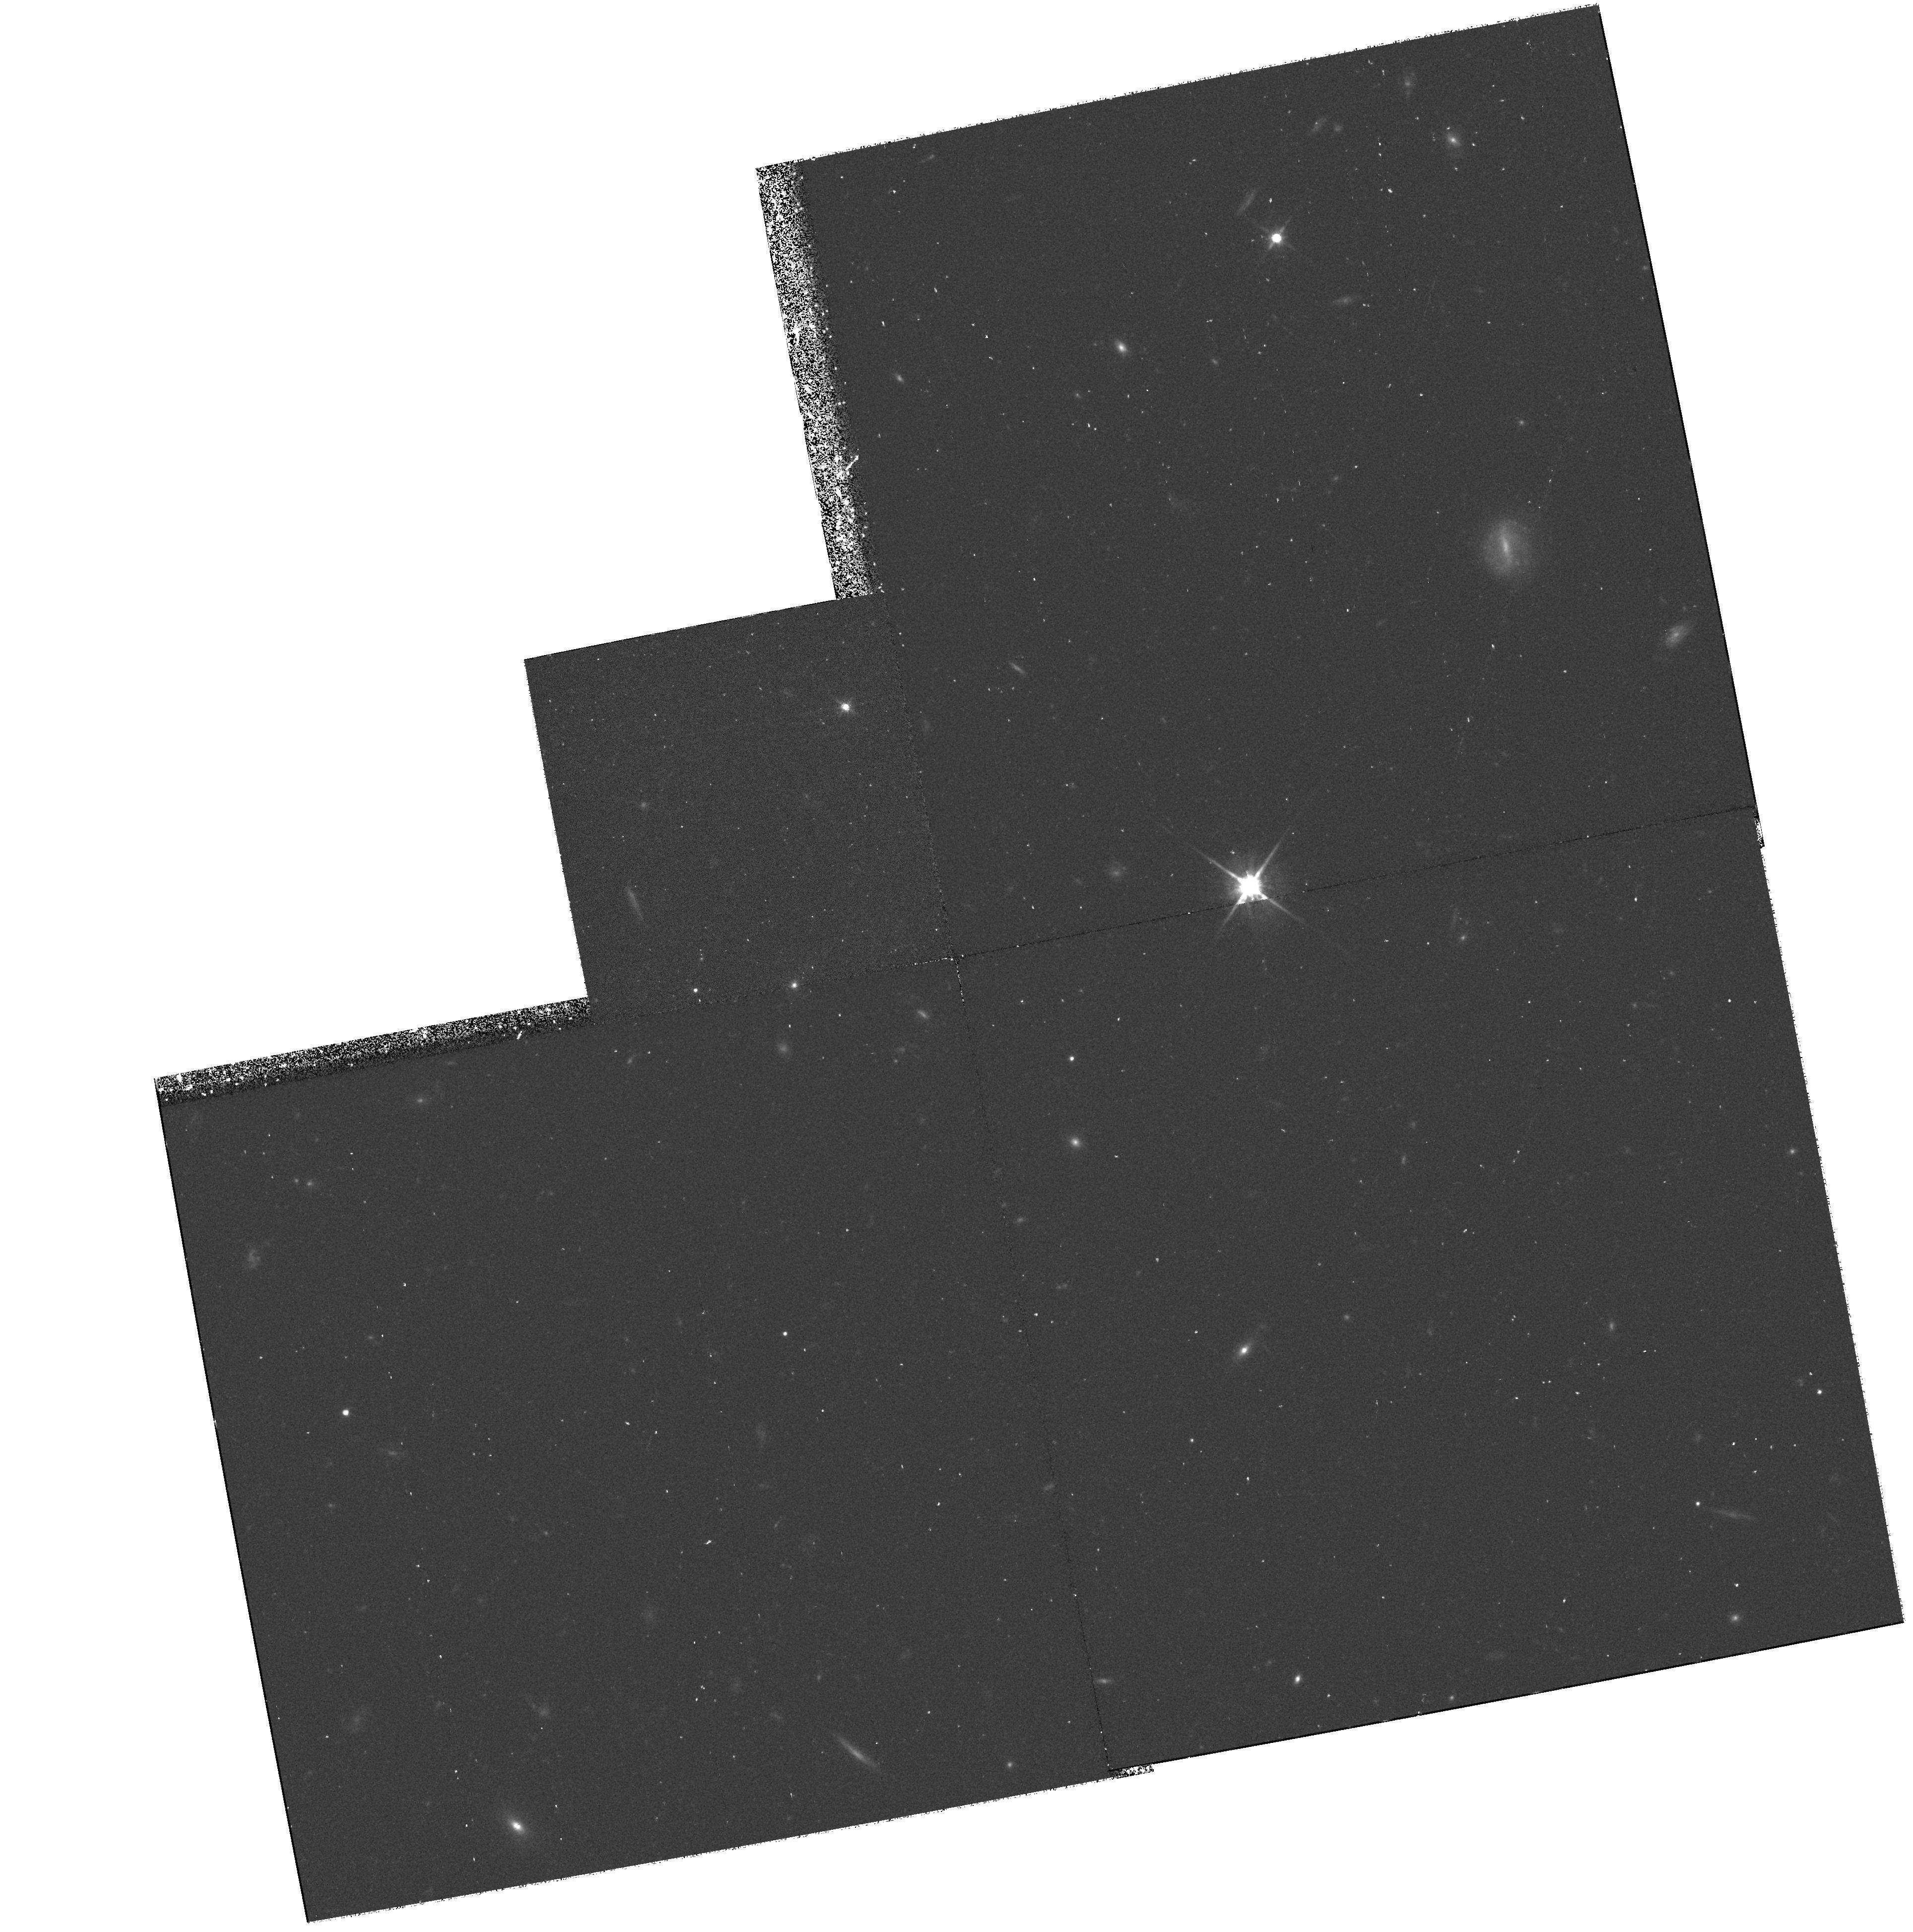
Target: FIELD-001712+154913
Instrument: WFPC2/PC
Filter: F814W
Exposure: 43 min
Observation ID: hst_6838_02_wfpc2_pc_f814w_u42m02

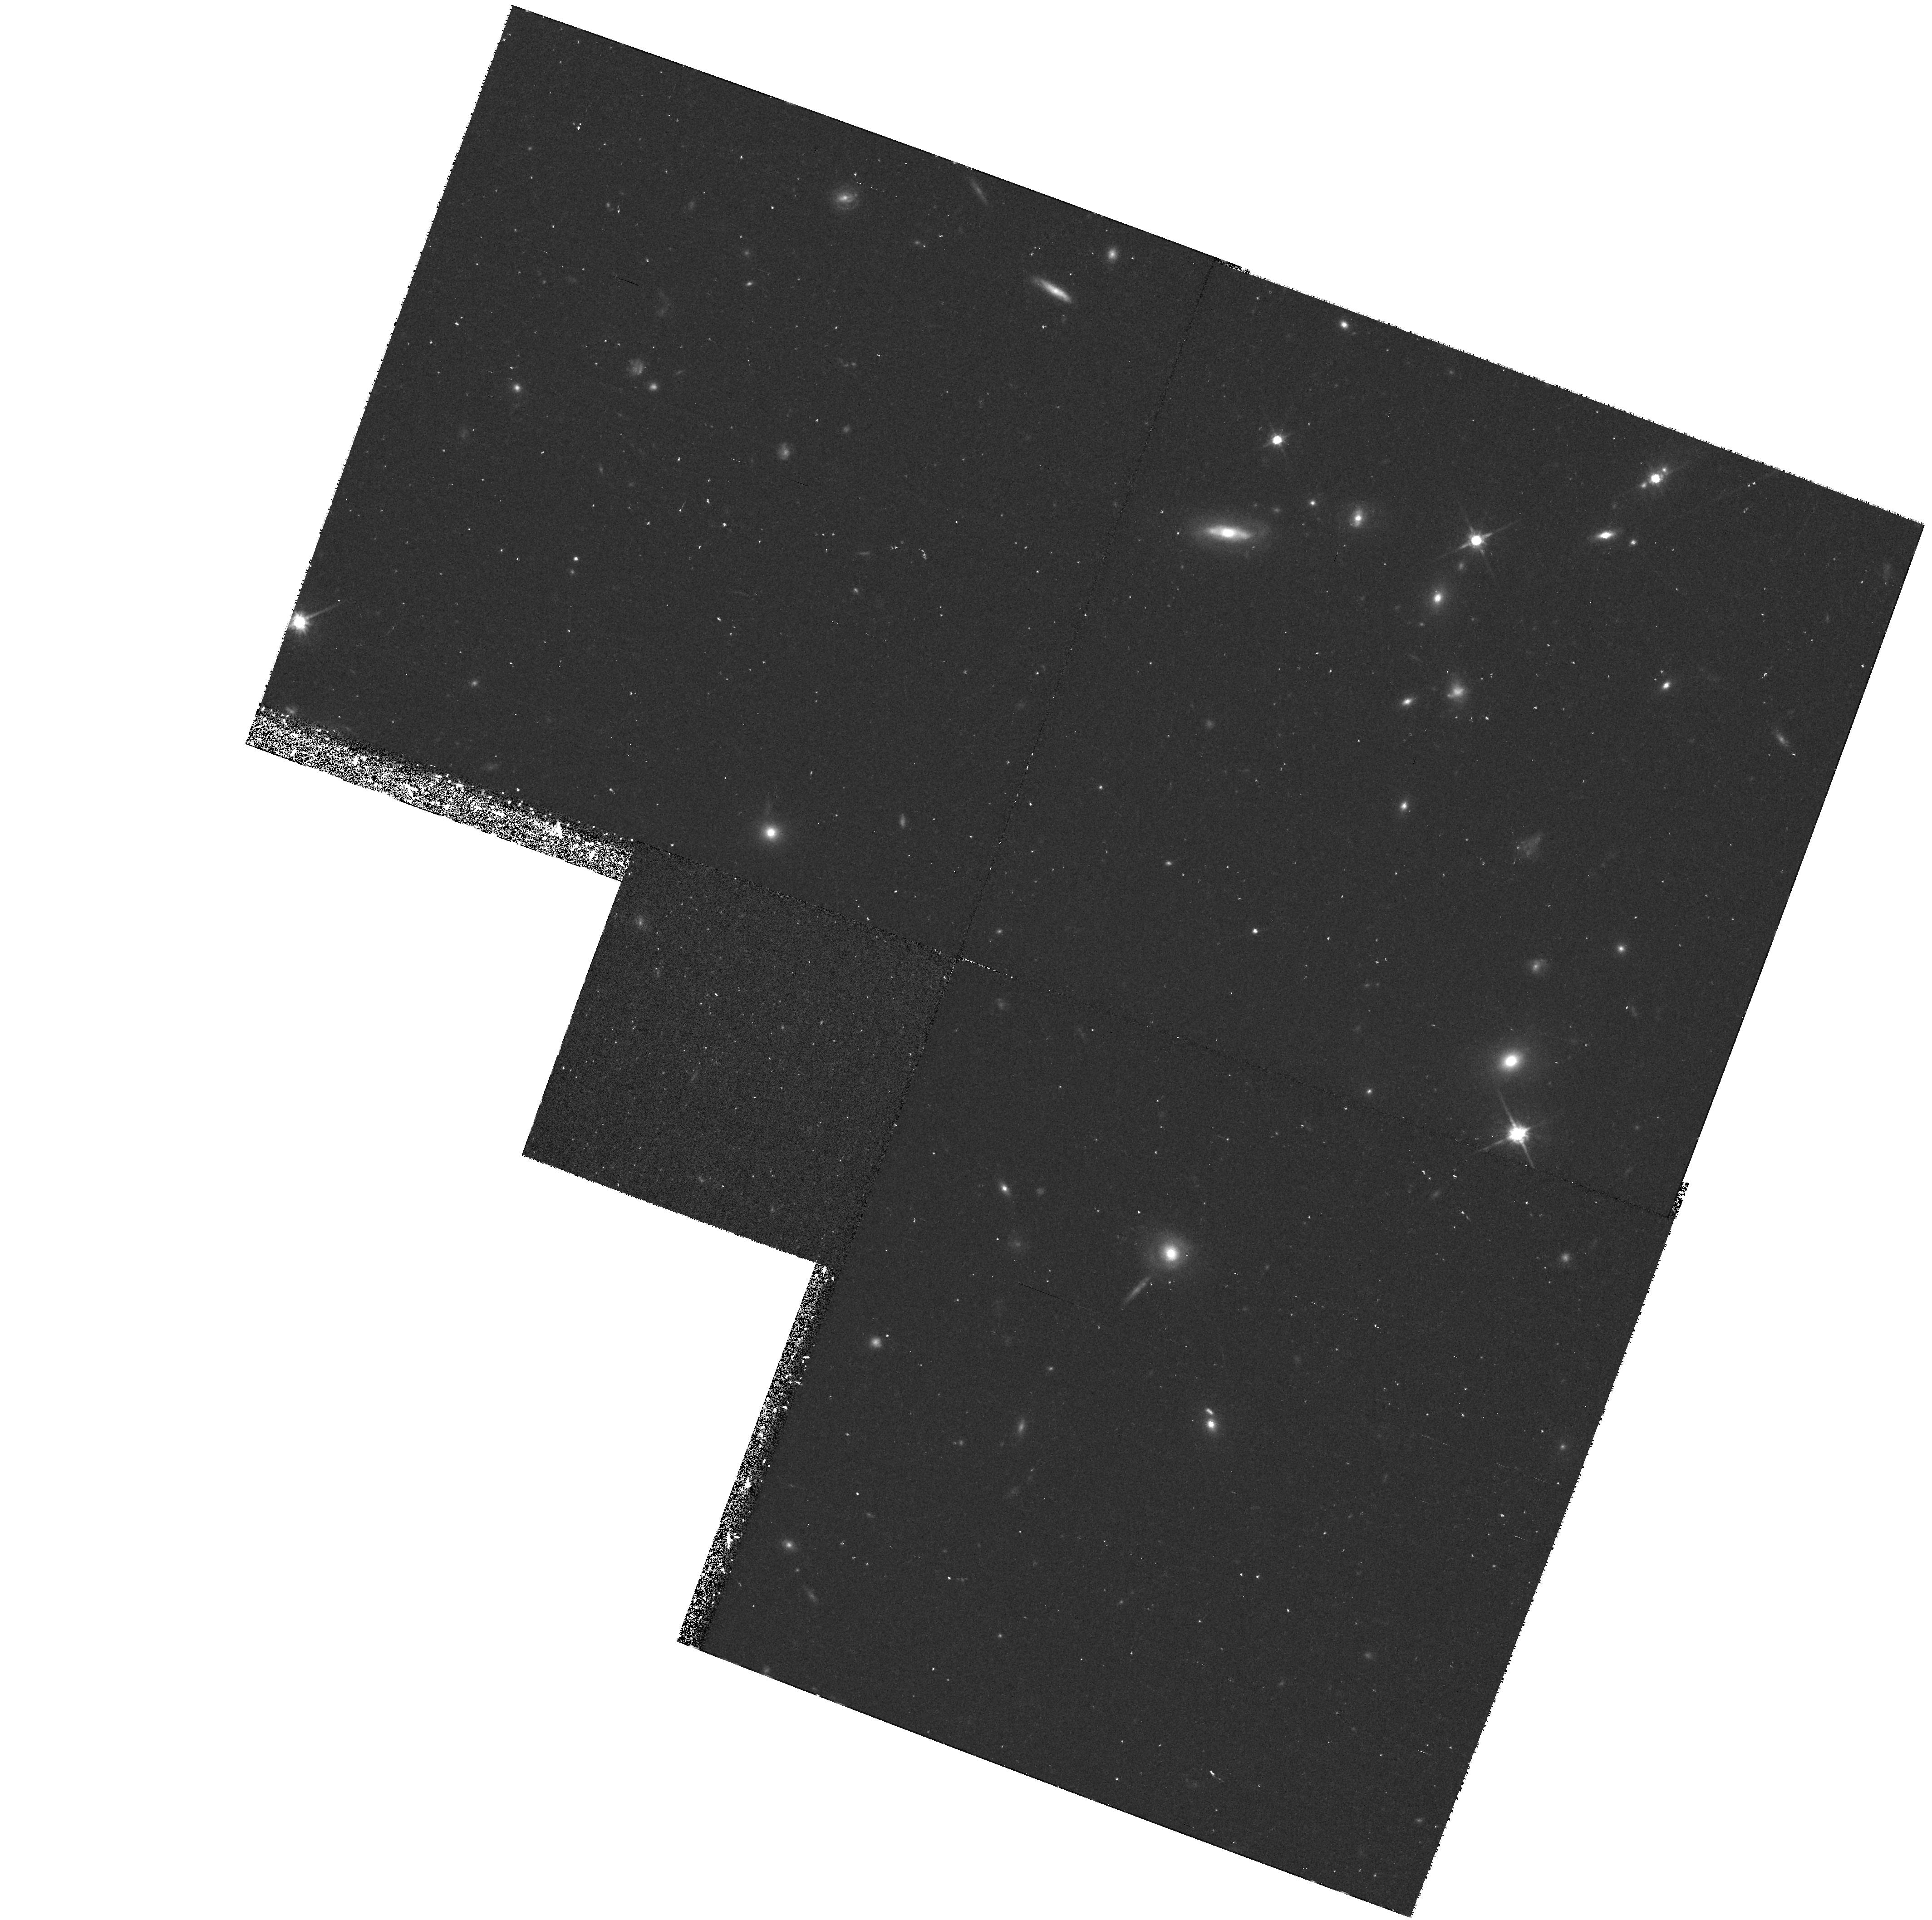
Target: FIELD-001728+154634
Instrument: WFPC2/PC
Filter: F814W
Exposure: 43 min
Observation ID: hst_6838_01_wfpc2_pc_f814w_u42m01

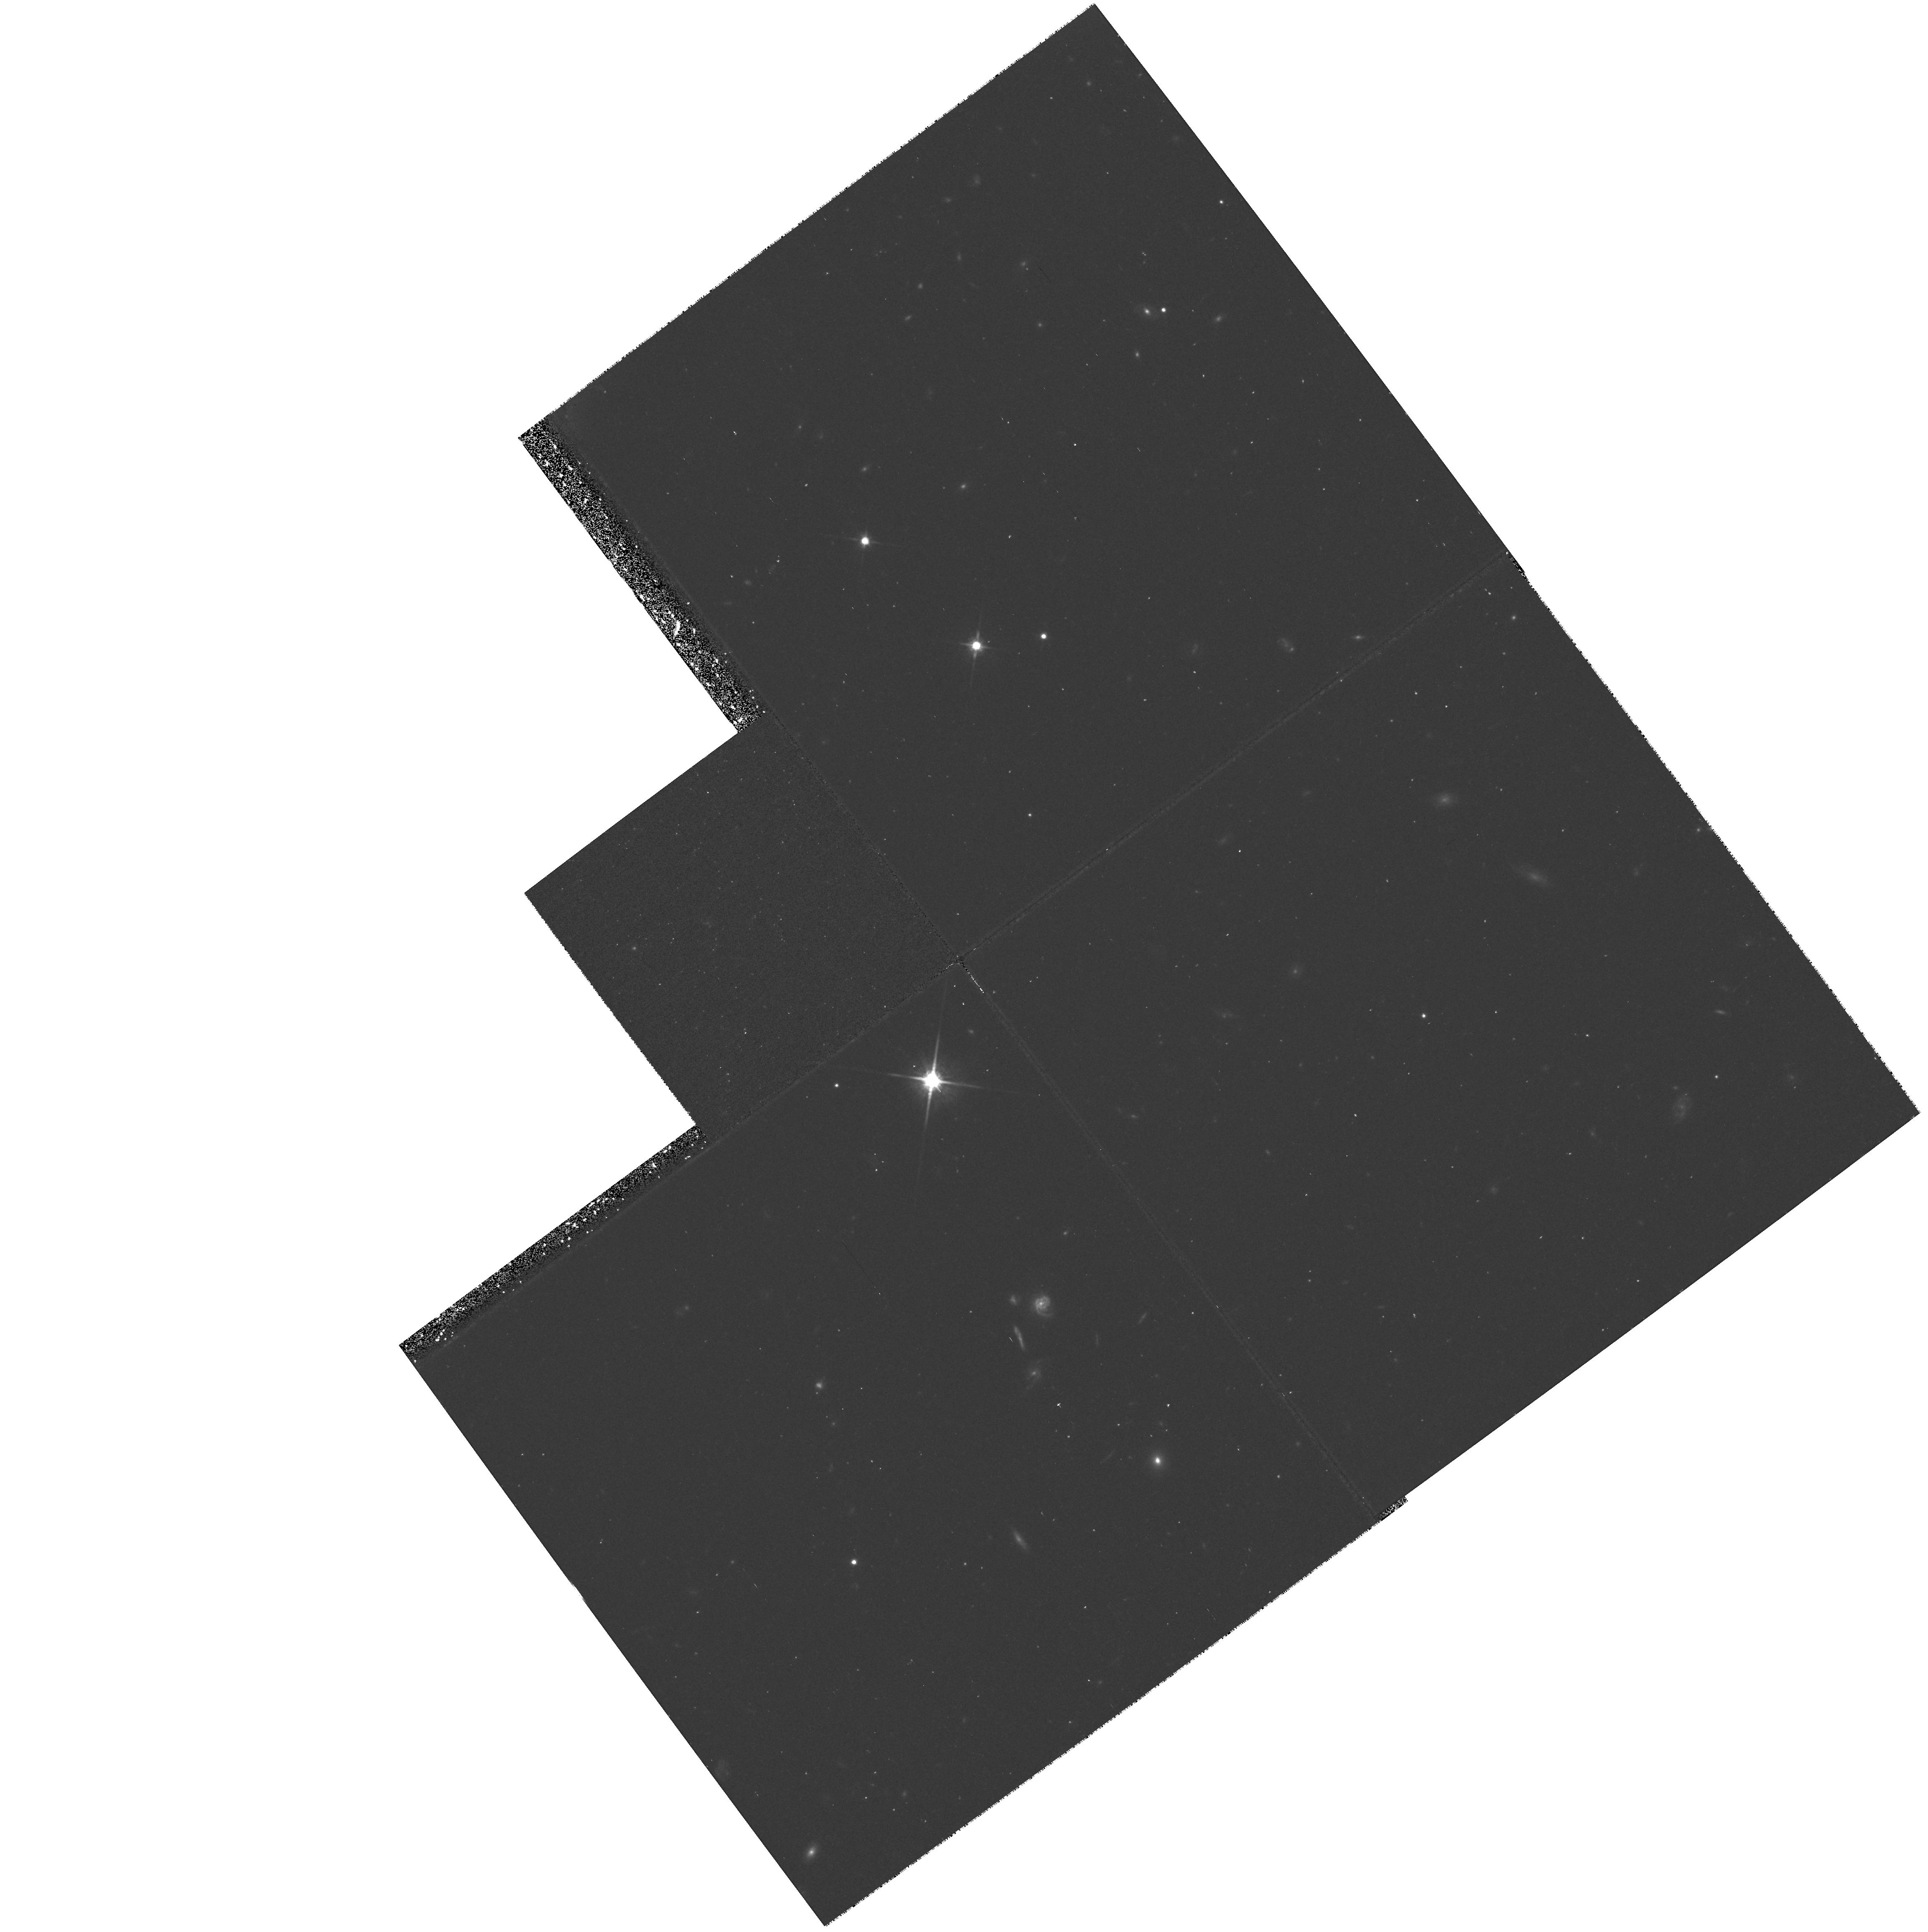
Target: FIELD-001706+154548
Instrument: WFPC2/PC
Filter: F814W
Exposure: 40 min
Observation ID: hst_6838_04_wfpc2_pc_f814w_u42m04

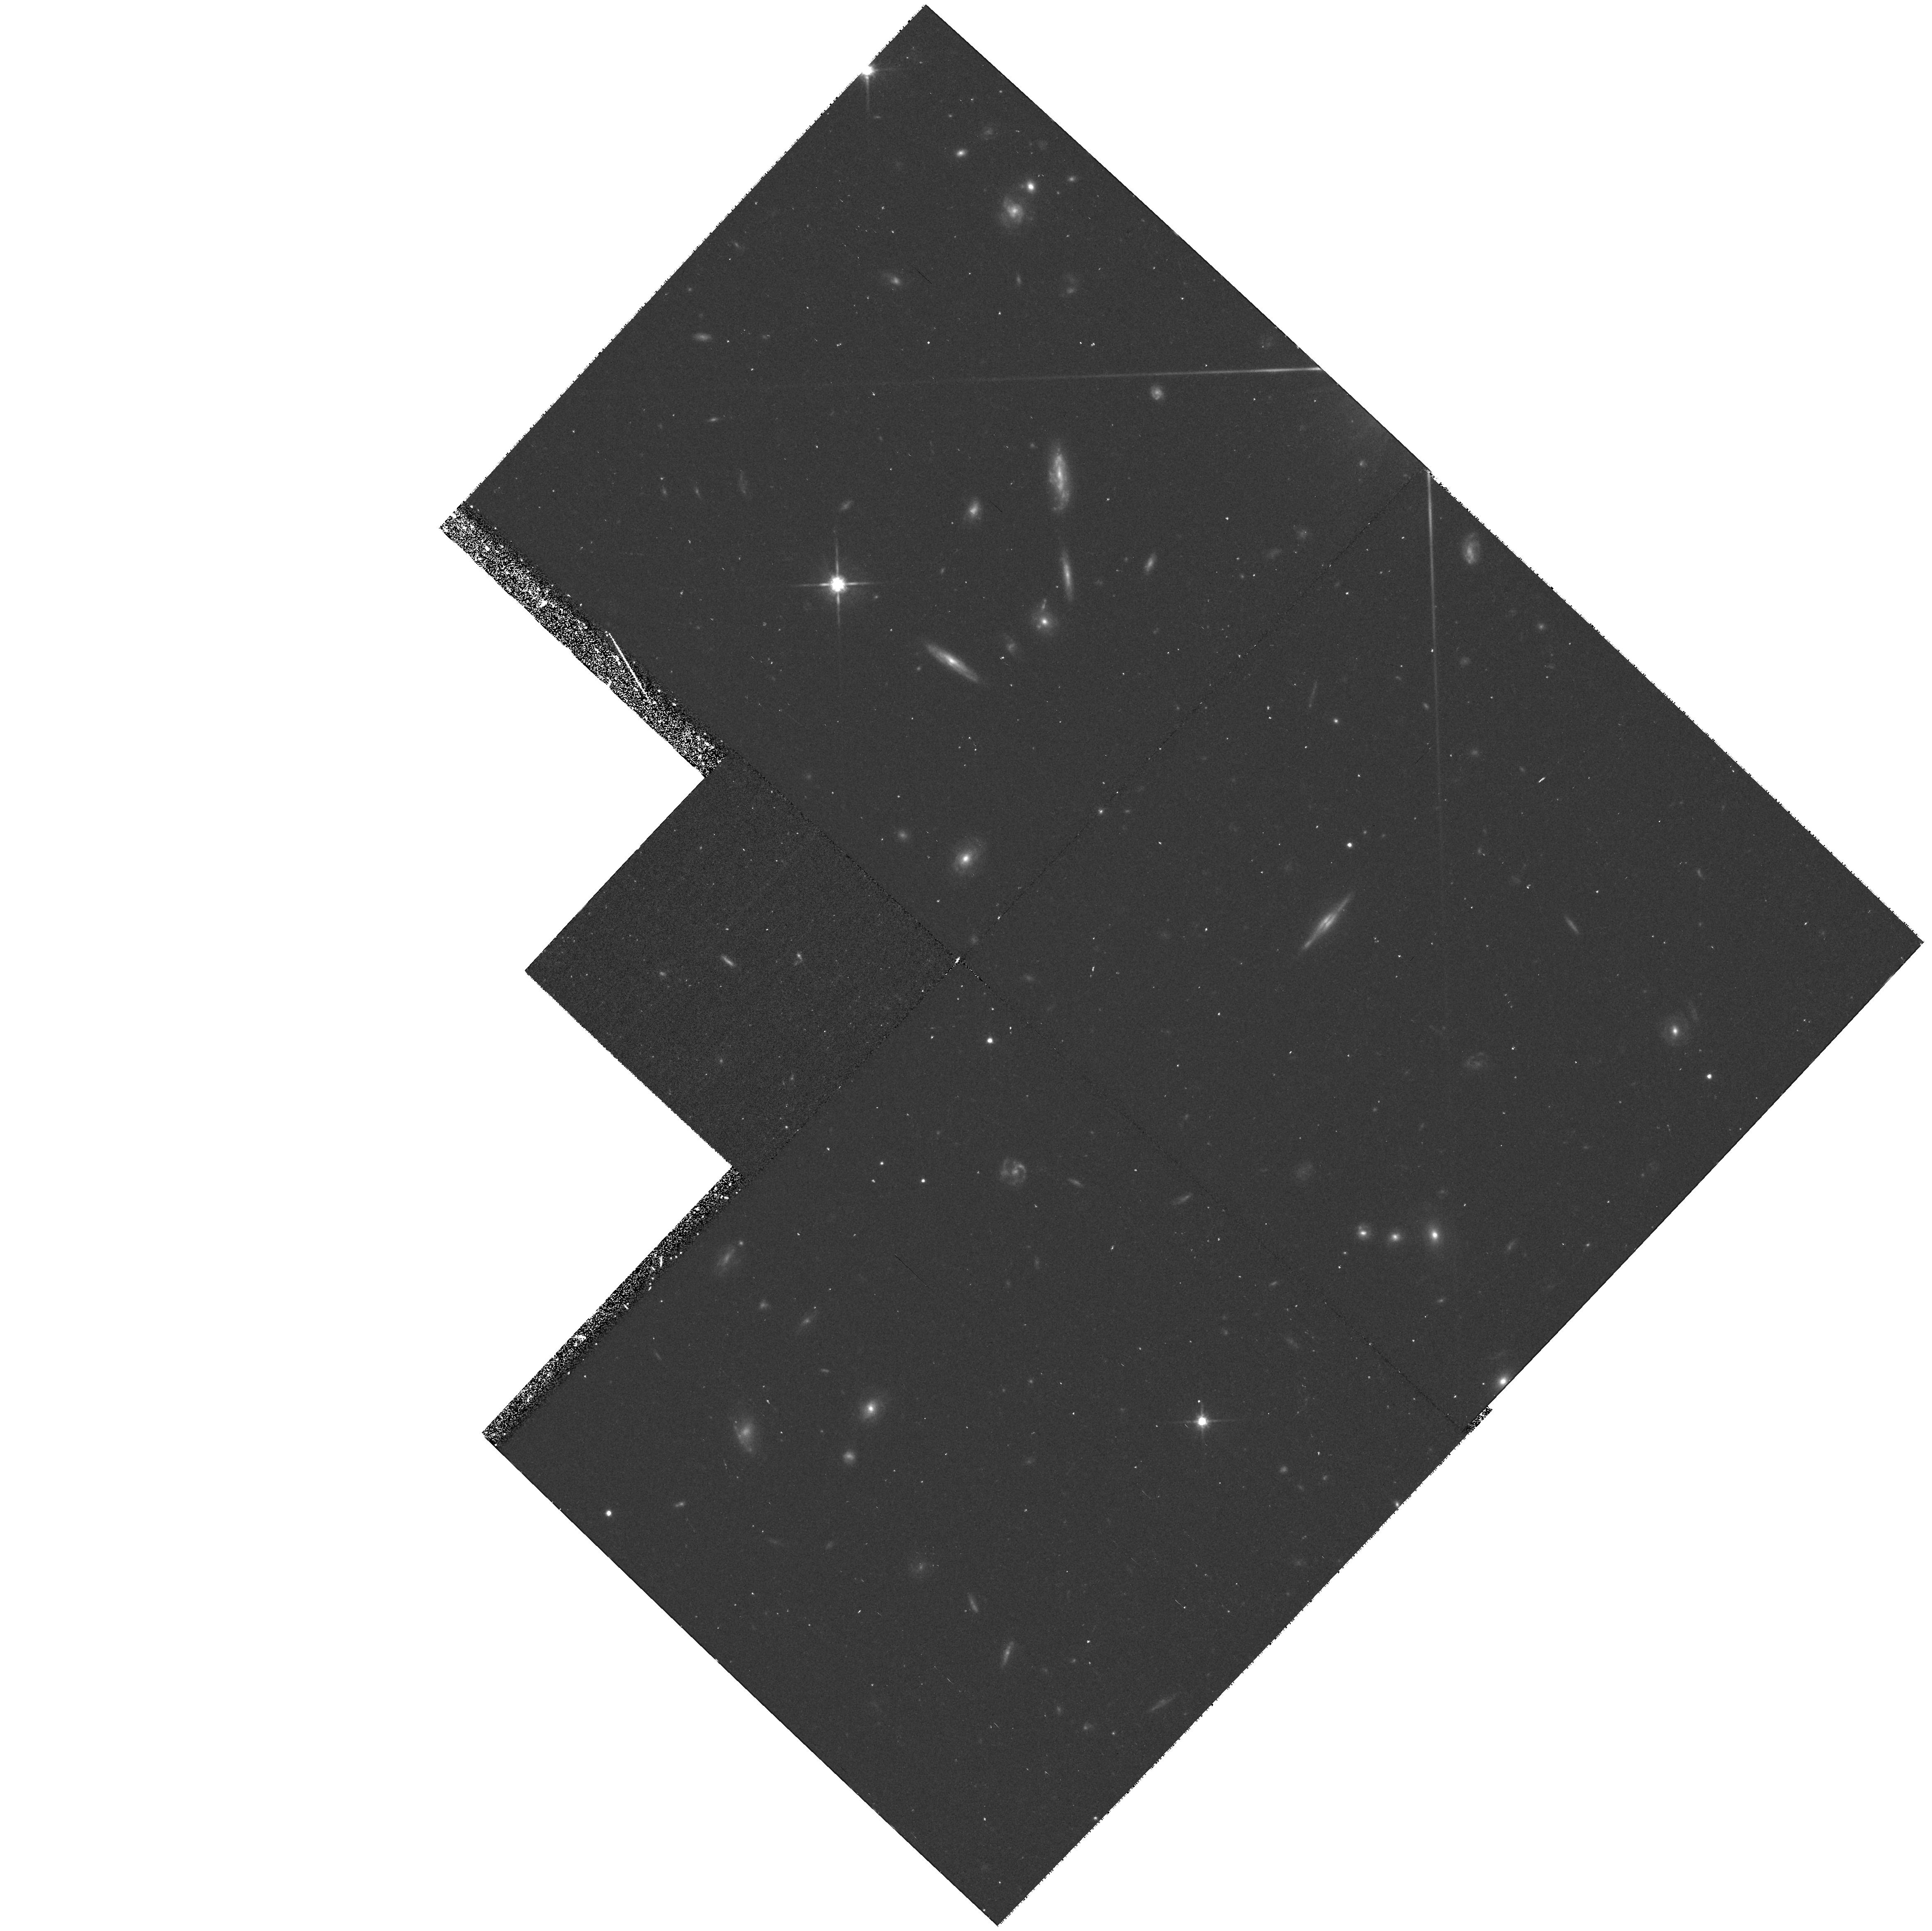
Target: FIELD-001719+154530
Instrument: WFPC2/PC
Filter: F814W
Exposure: 43 min
Observation ID: hst_6838_03_wfpc2_pc_f814w_u42m03

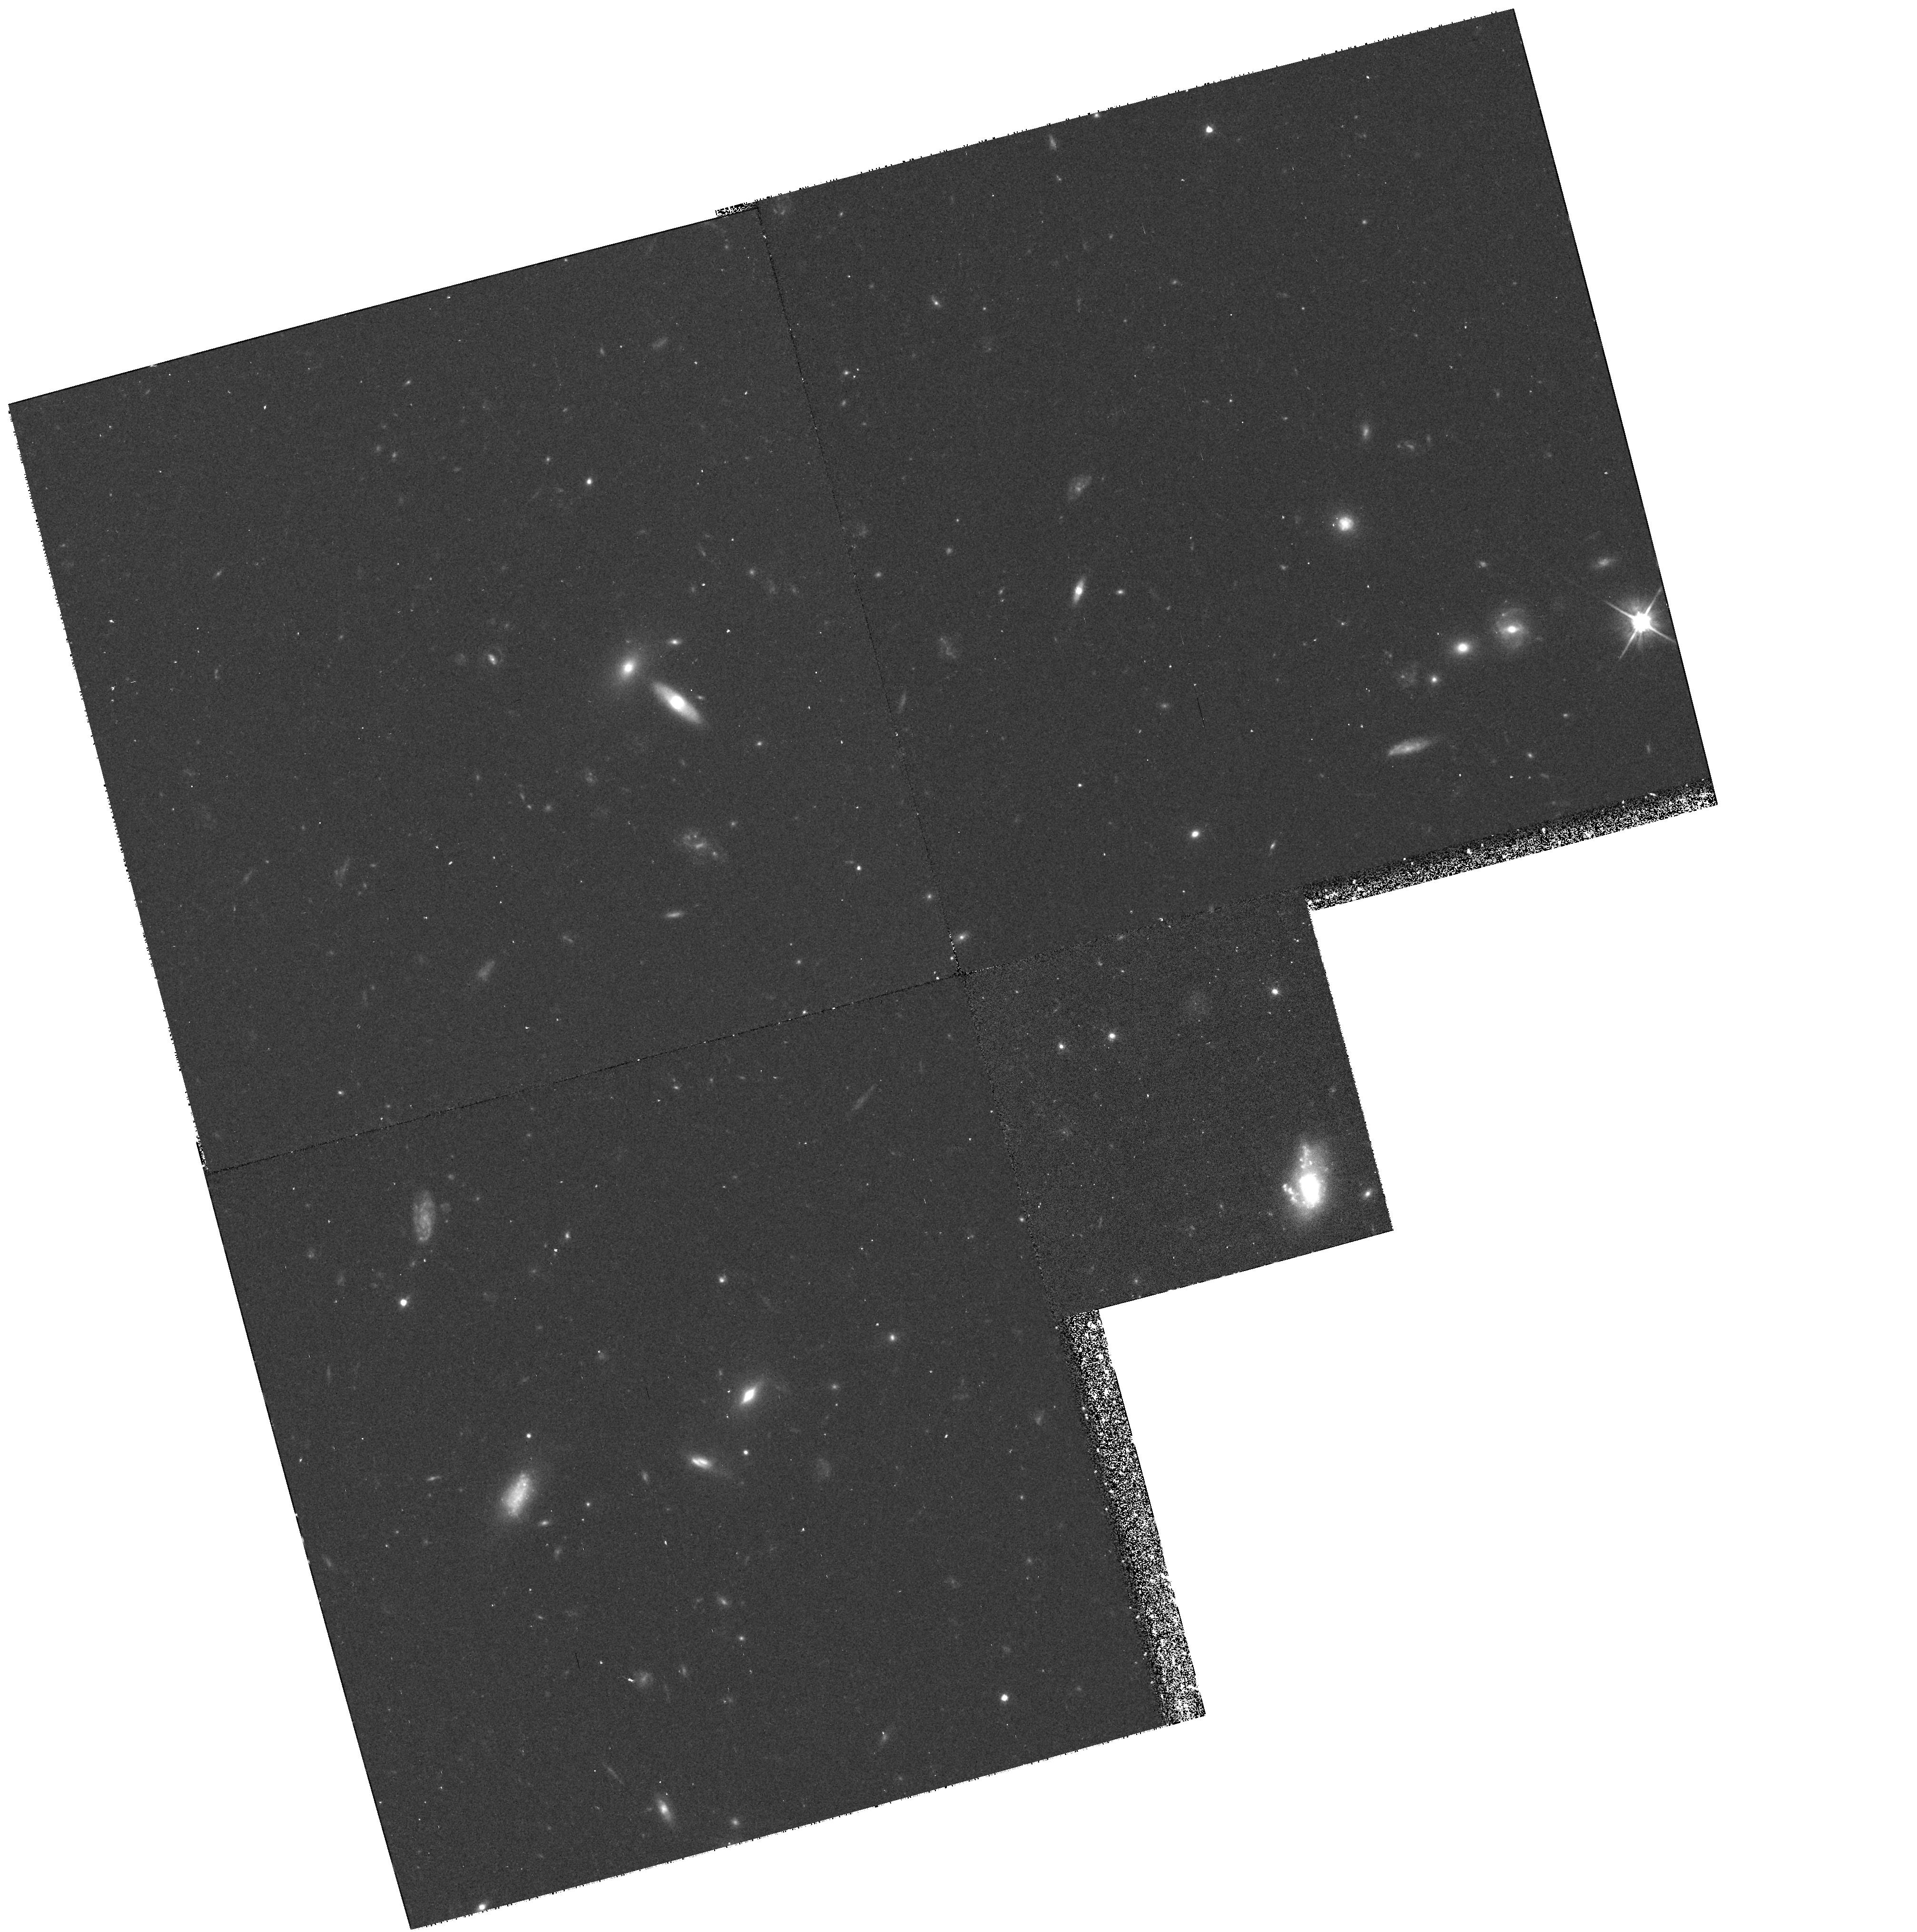
Target: FIELD-001719+154914
Instrument: WFPC2/PC
Filter: F606W
Exposure: 40 min
Observation ID: hst_6838_05_wfpc2_pc_f606w_u42m05

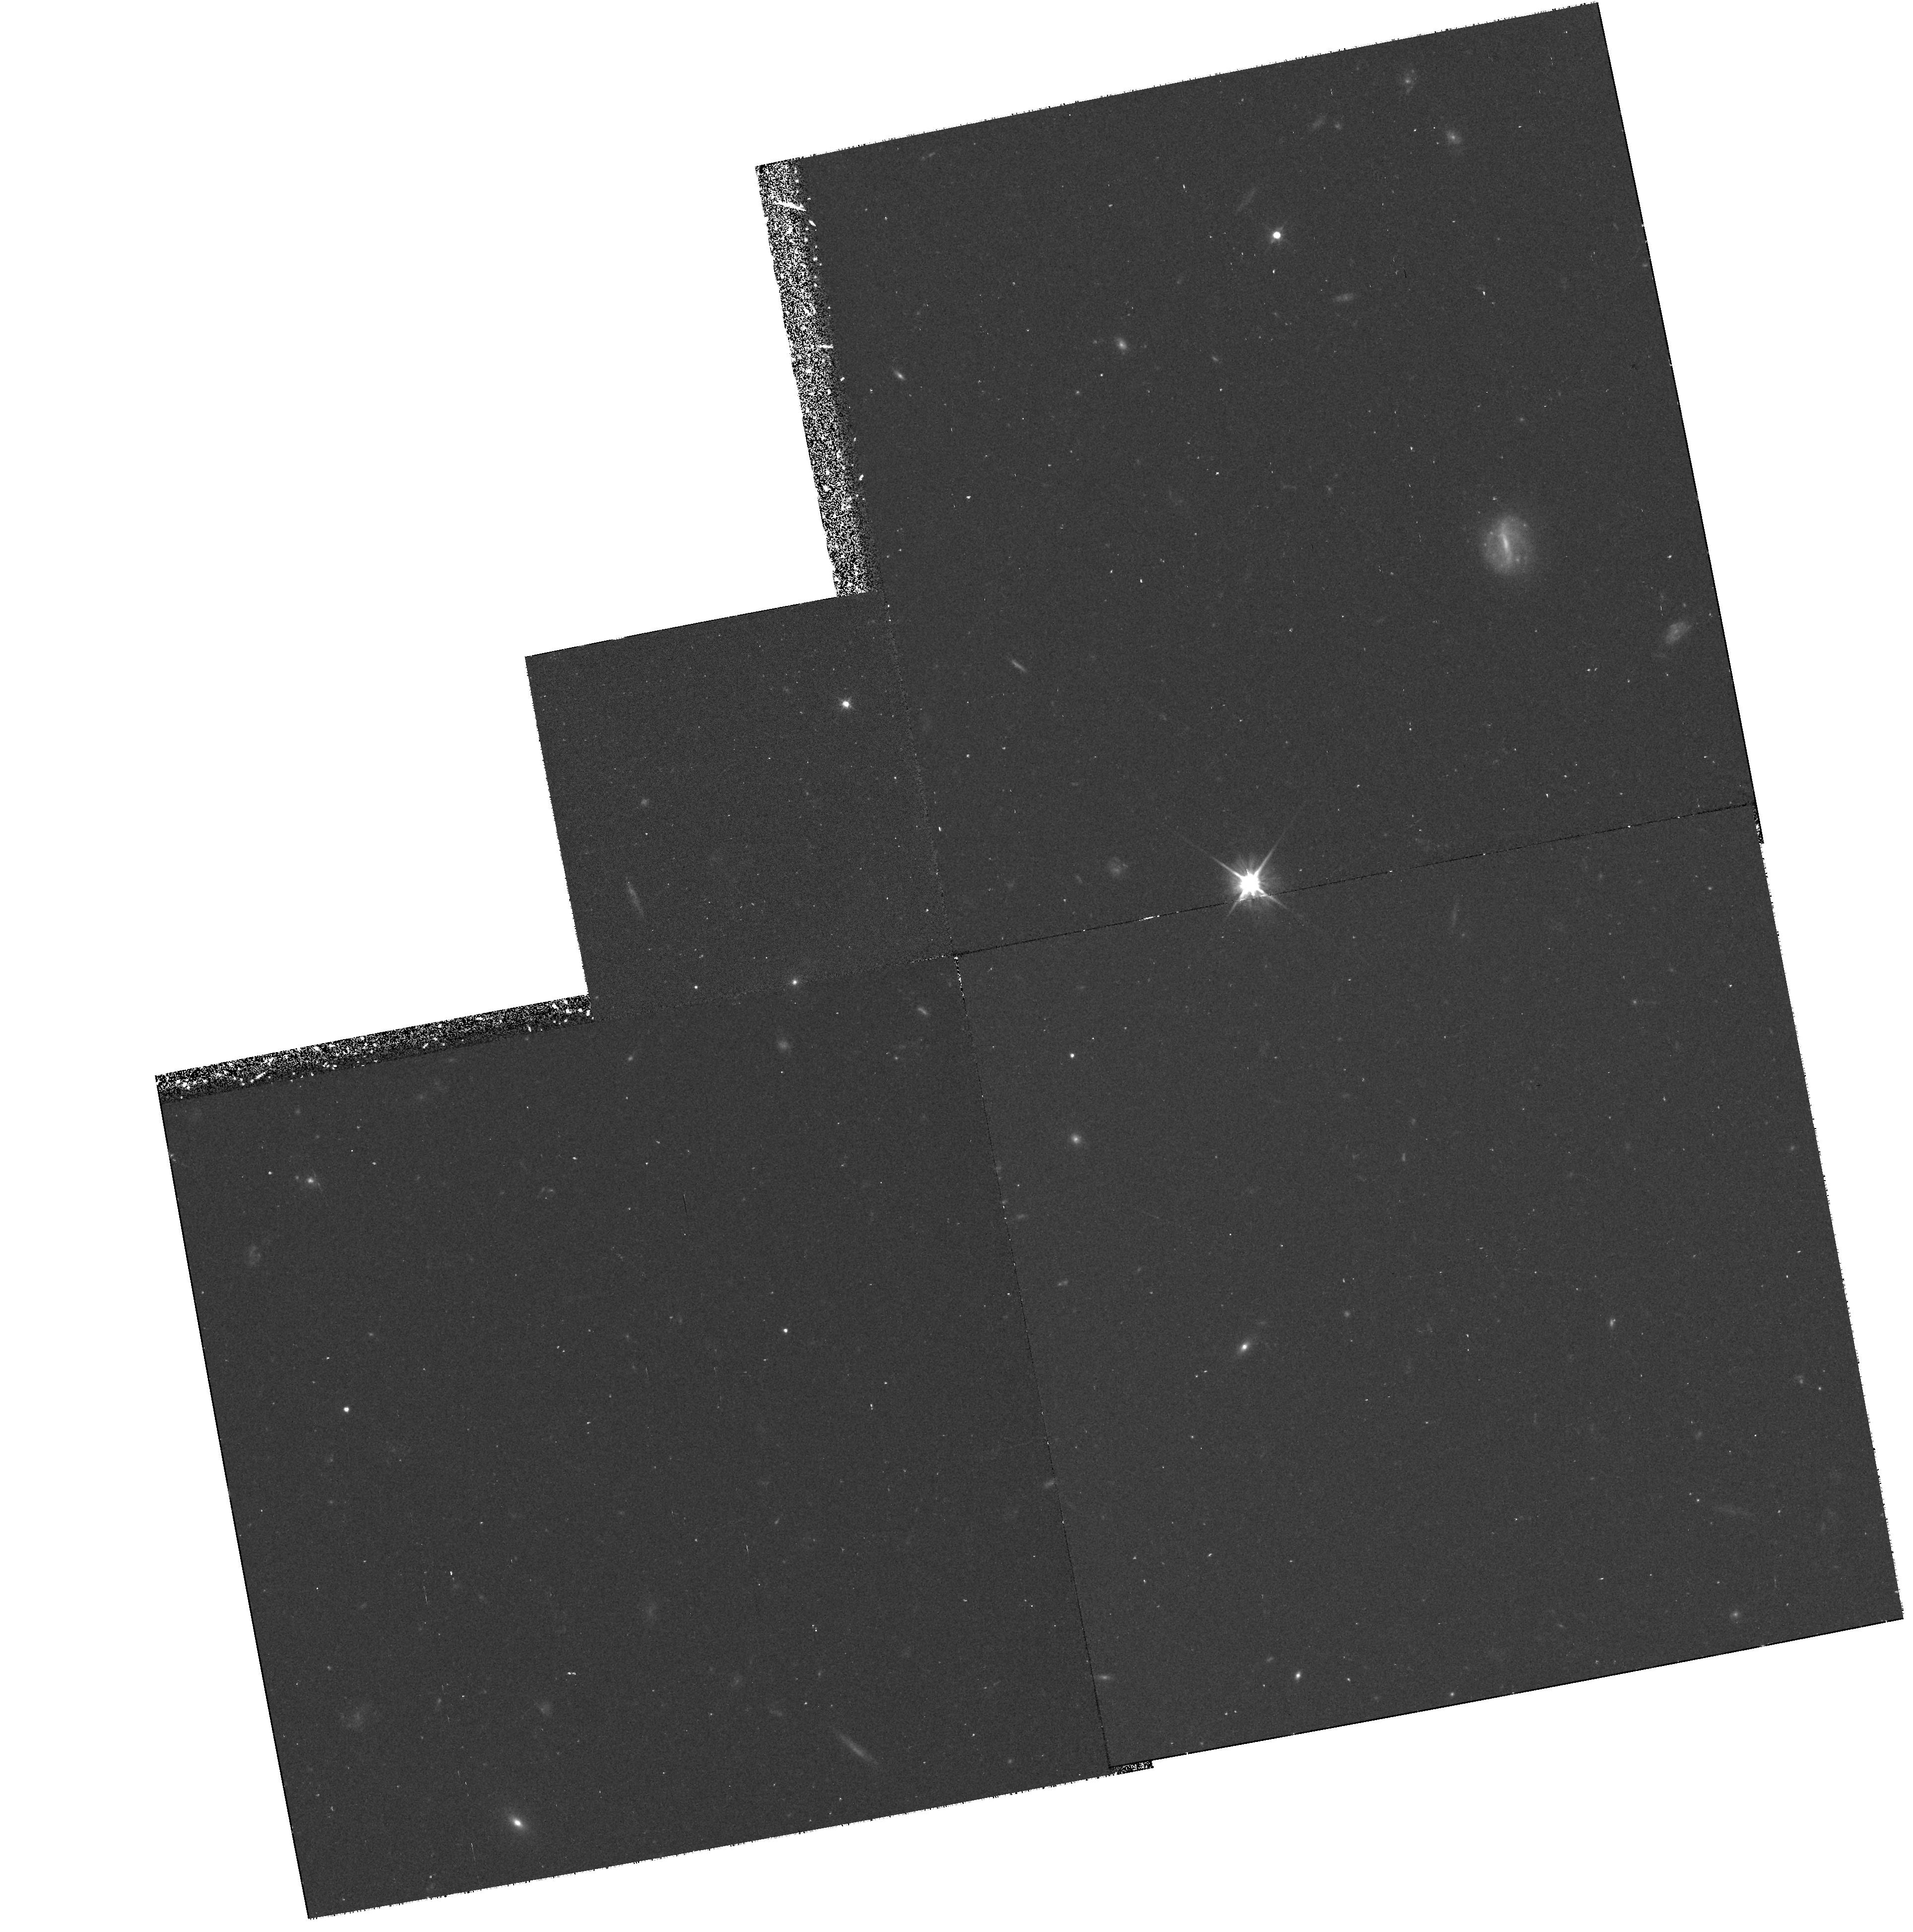
Target: FIELD-001712+154913
Instrument: WFPC2/PC
Filter: F606W
Exposure: 40 min
Observation ID: hst_6838_02_wfpc2_pc_f606w_u42m02

Dynamical Properties of Distant Field Galaxies (PI: Kron, Richard G.)

A sample of several hundred field galaxies to I = 24 (c.f. to I=22 z~0.5 from Lilly et al. 1995) is being observed with the Keck telescope in a major new survey. The distribution of high redshift galaxies bears directly on models for cosmology (via the number-redshift relation) and galaxy evolution. The unique aspect of the new survey is the inclusion of useful line widths from the spectra, providing, for the first time, a sample of high-redshift galaxies with kinematical information. With the addition of an image size scale provided by WFPC2, dynamical parameters can be determined. WFPC2 imaging, the existing faint photometric and spectroscopic database in the Koo-Kron redshift survey fields (Munn et al. 1995), and new Keck spectroscopy combine to form a powerful new database that will advance our studies of cosmology and galaxy evolution at high redshift. We propose to obtain WFPC2 images (F606W and F814W) in one region of the sky, adjacent to existing deep WFPC2 images. This combined region is designed to match the field-of-view of the Keck multiple-object spectrograph. This strategy enables a factor-of-three higher rate of acquisition of spectra for galaxies with measured HST image parameters. Keck spectroscopy in this field has already been successfully initiated, and further Keck observations will proceed in parallel with the new WFPC2 exposures.